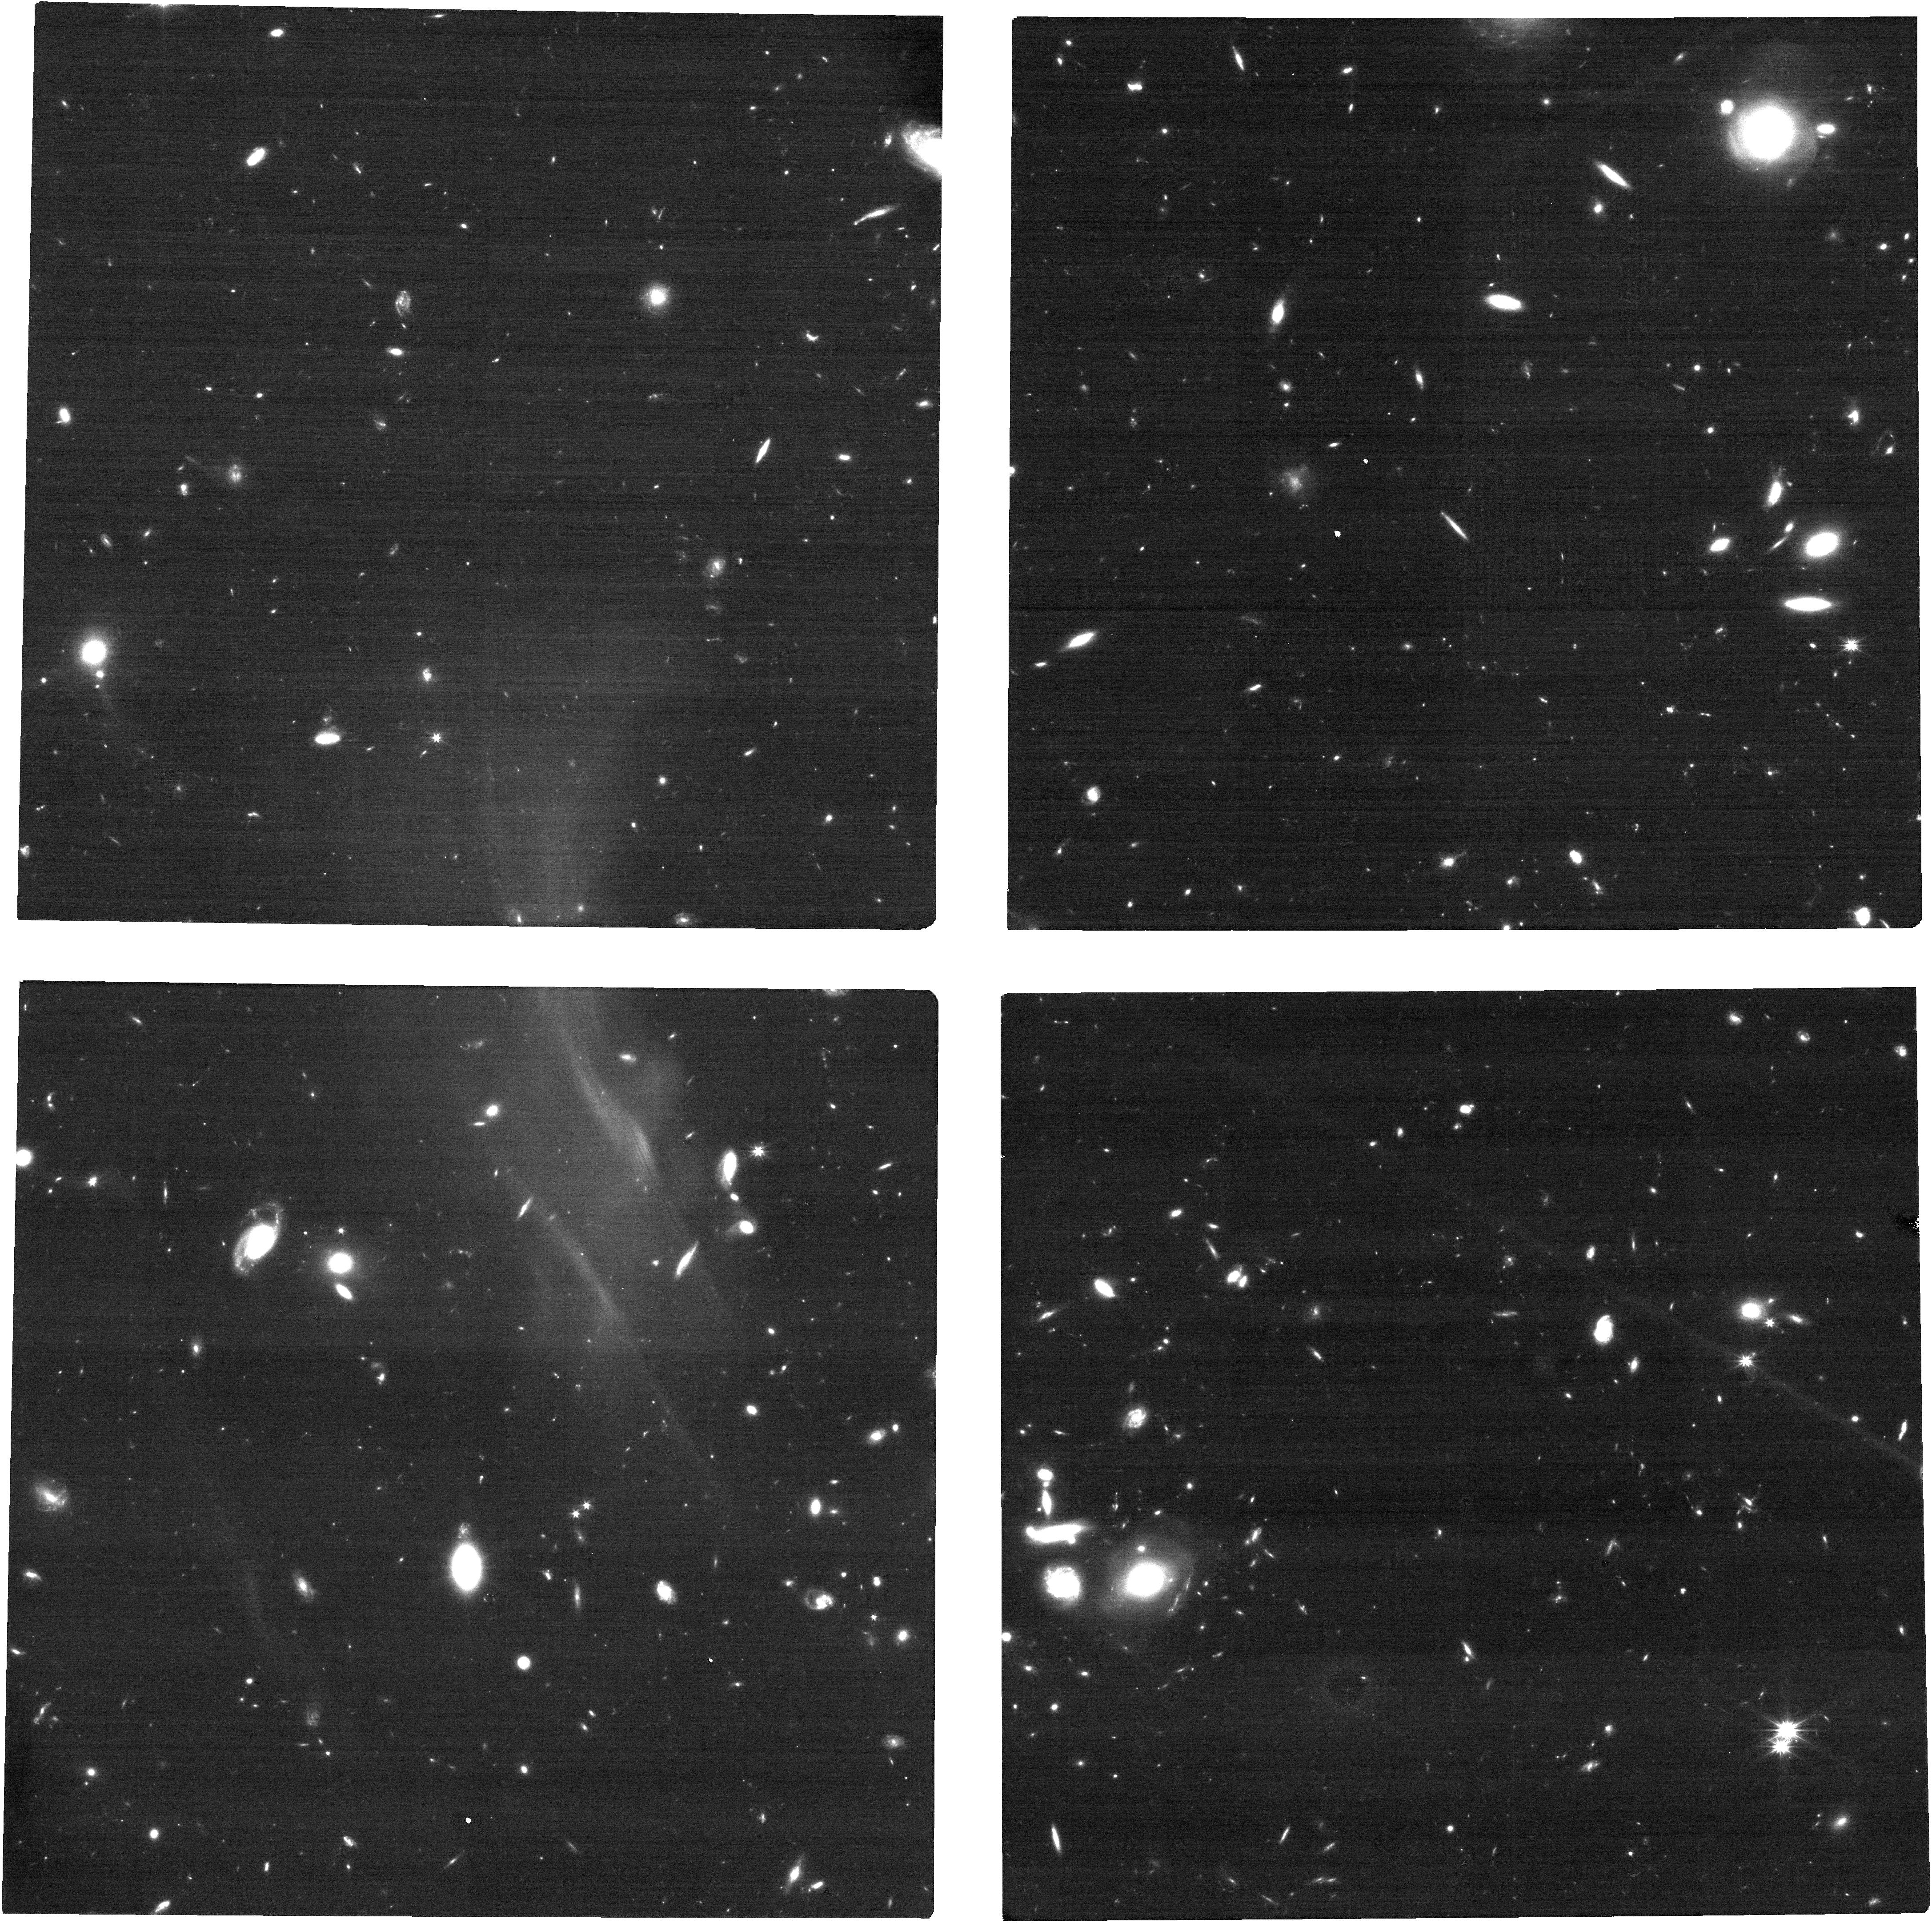
Target: RXJ1308. Instrument: NIRCAM. Filter: F150W2. Exposure: 13 min. Observation ID: jw08851-o002_t003_nircam_clear-f150w2

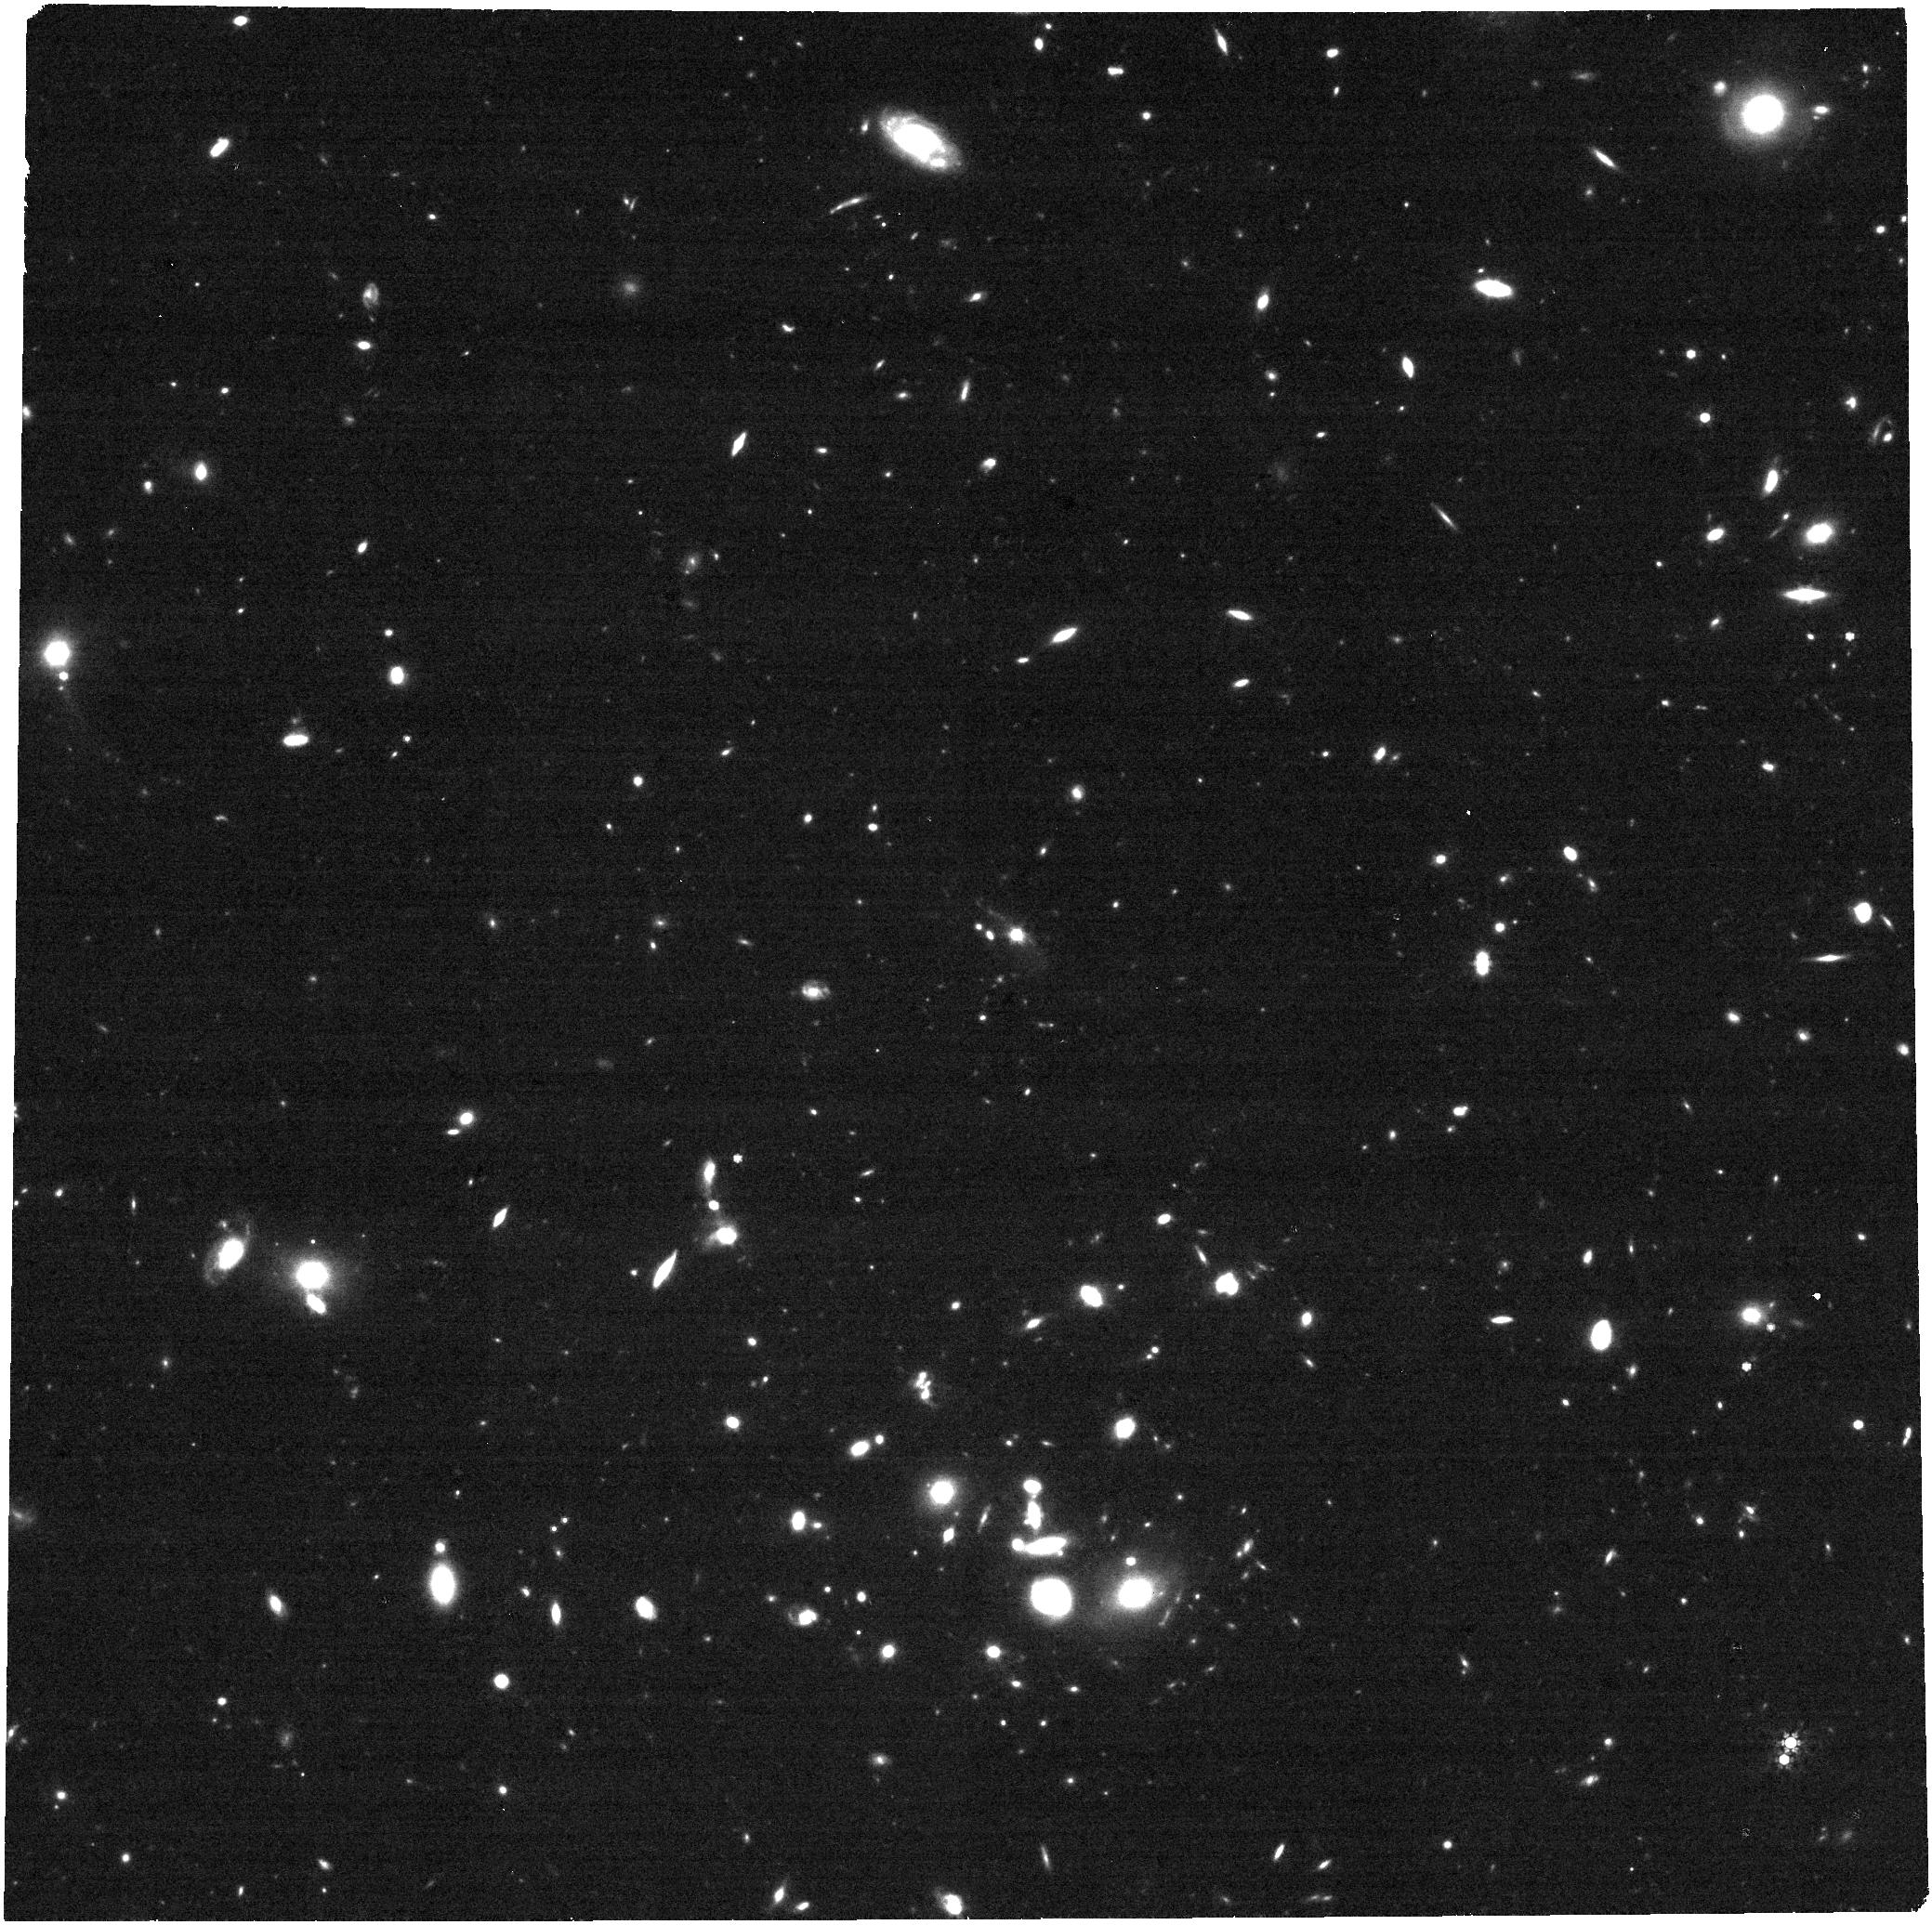
Target: RXJ1308. Instrument: NIRCAM. Filter: F444W. Exposure: 13 min. Observation ID: jw08851-o002_t003_nircam_clear-f444w

Warm matter around long-period pulsars (PI: Posselt, Bettina)

Disks formed around neutron stars after supernova explosions are of great astrophysical interest. Their occurrence rate and properties are essential to establish the evolutionary links between different neutron star populations, verify predictions of supernova explosion models, and enable studies of planet formation in extreme environments. According to theoretical models, such disks should be numerous around slowly rotating isolated neutron stars. X-ray irradiation from the neutron stars is expected to heat the disks which become (N)IR emitters. JWST NIRCam provides the necessary superb sensitivity and angular resolution to finally find and spatially resolve such warm circumpulsar matter. The proposed distance-limited (<500 pc) sample of most-promising disk hosts provides the best opportunity to study circumpulsar disks in detail or obtain important stringent limits on their occurrence rate.